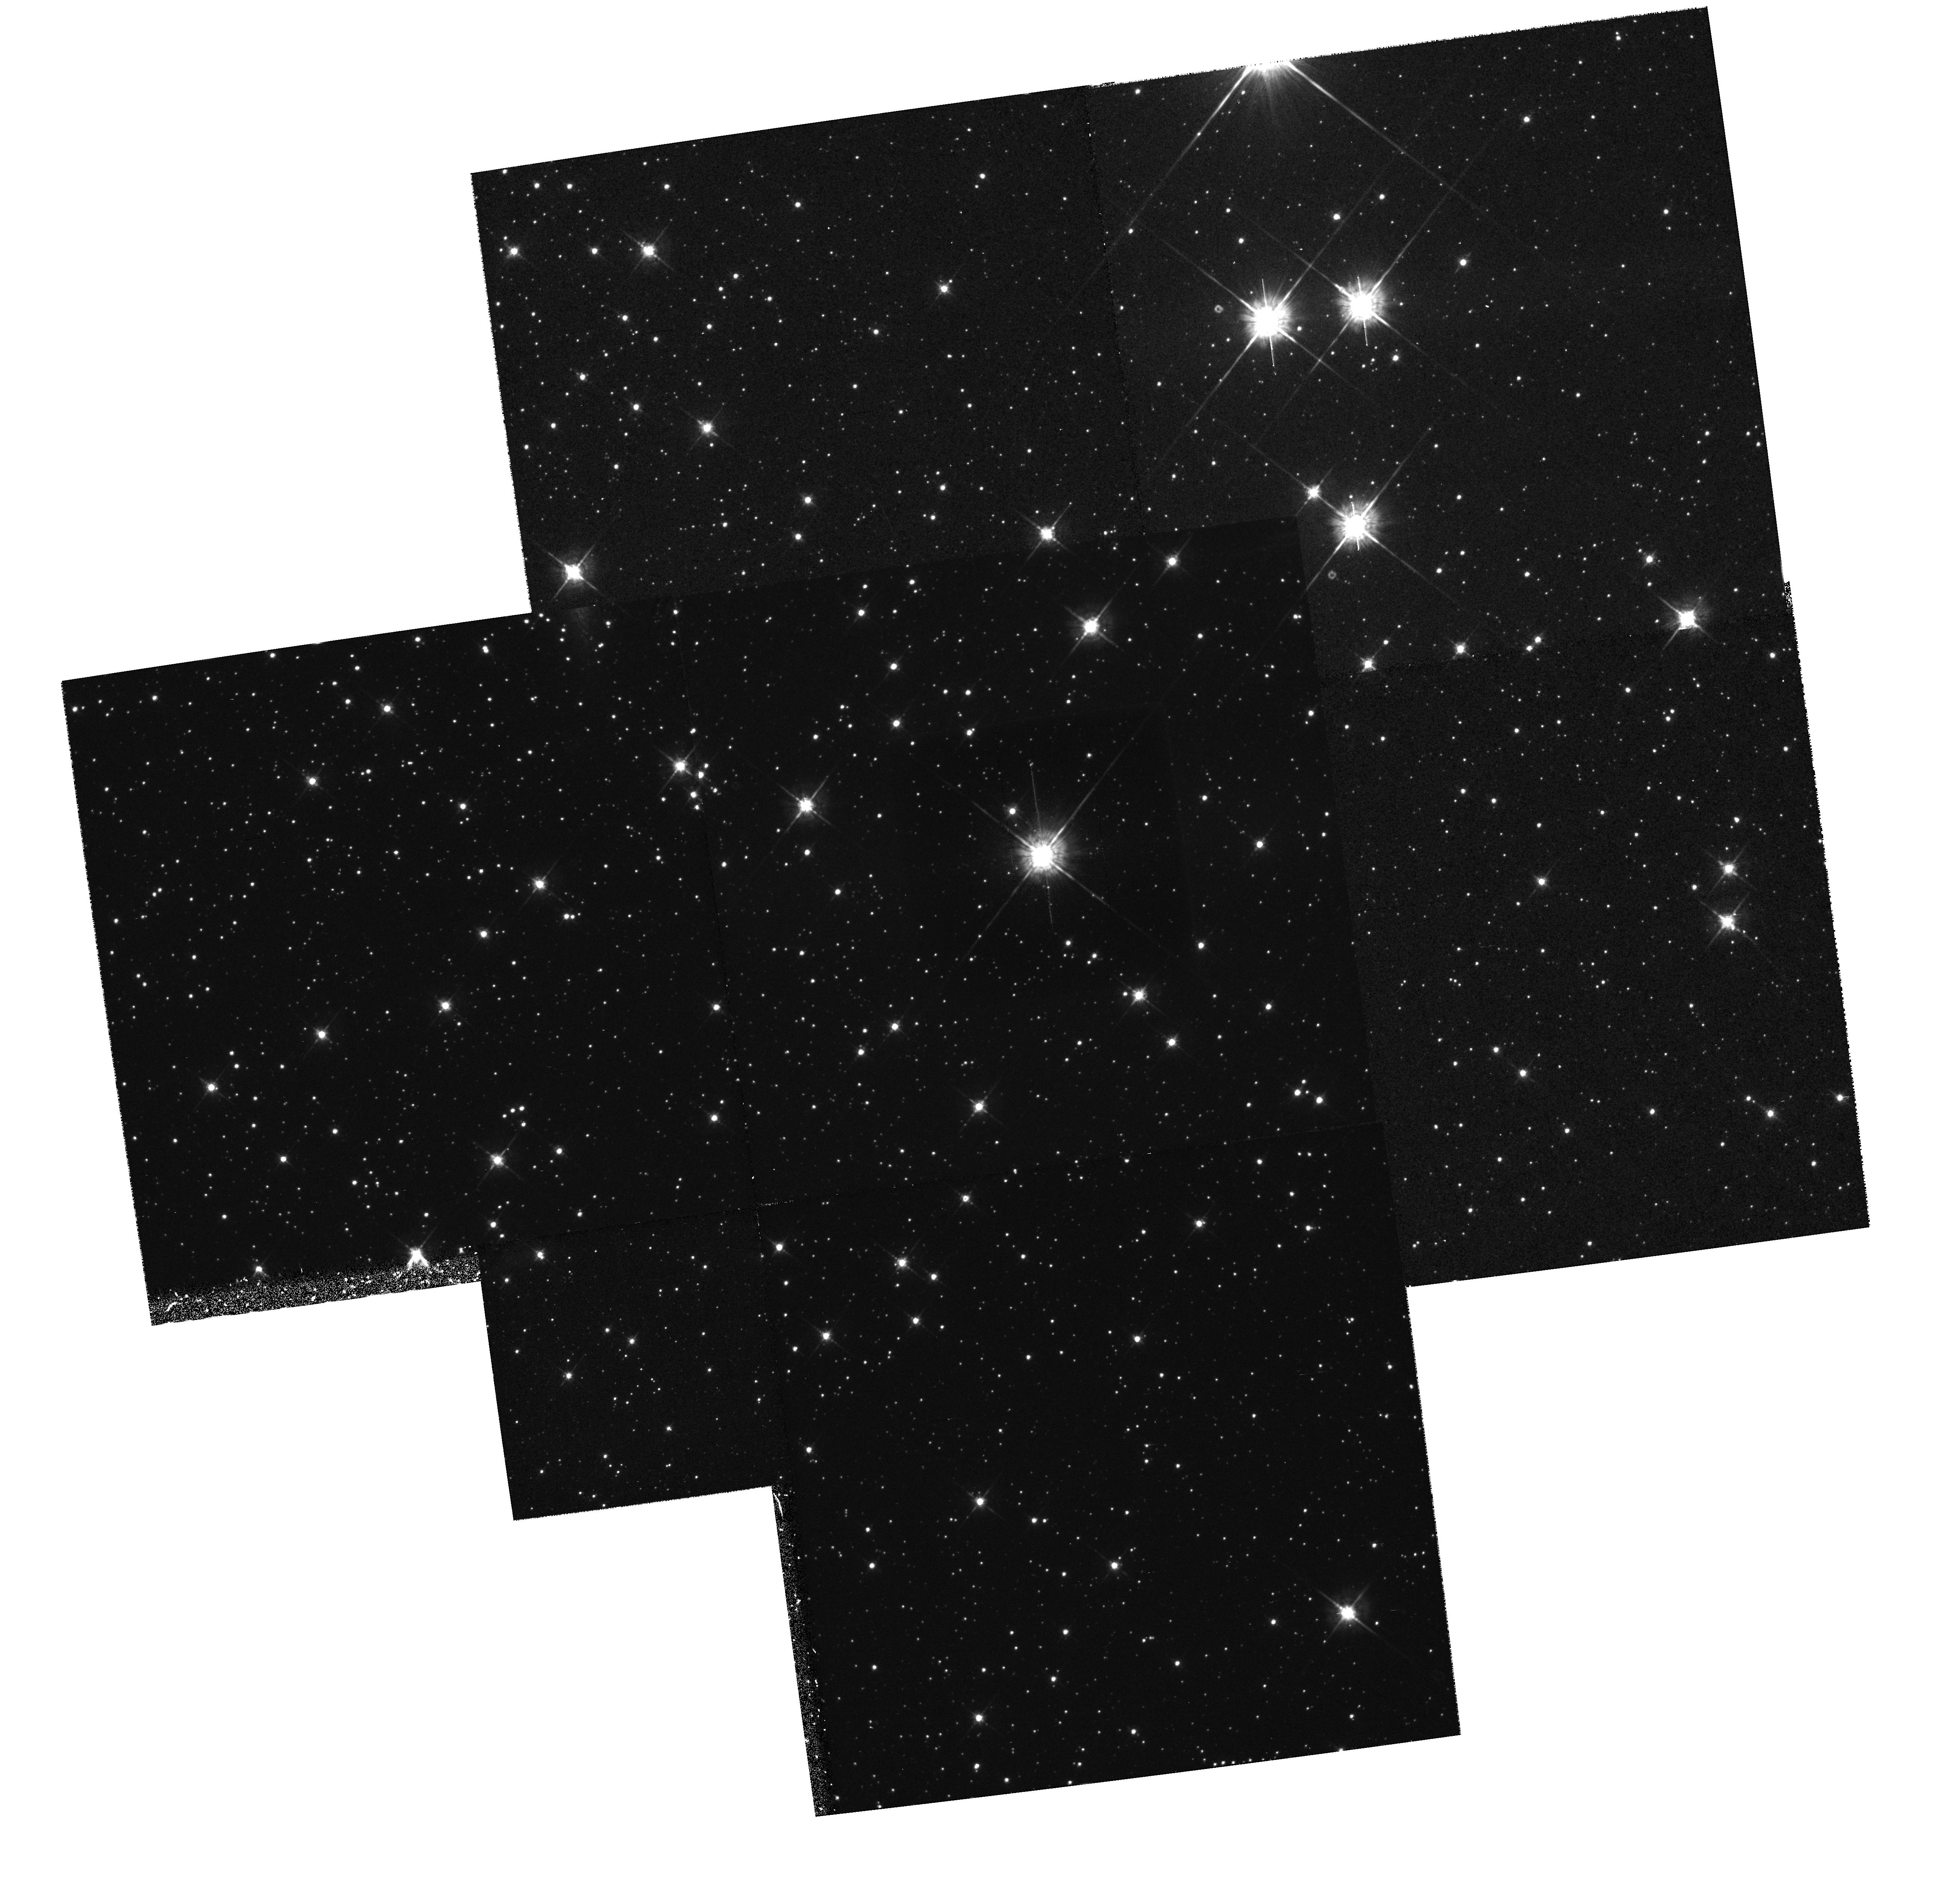
Target: SS433
Instrument: WFPC2/PC
Filter: F675W
Exposure: 1.3 h
Observation ID: hst_6279_01_wfpc2_pc_f675w_u2u501

MISCELLANEOUS (WC18): CYCLE 5 (PI: Hester, Jeff J.)

This WF/PC GTO program covers a small group of targets all but one of which are related to the birth and death of stars. These include the Crab, Eta Carina, SS433, and Cygnus Loop, and four bipolar outflow sources. In each case high spatial and S/N imaging will be conducted to better understand the morphology and motions in these unusual objects. Transmission grating, UV and V exposures of NGC 6712, a globular cluster with a central X-ray source, will be taken to identify sources with unusual spectra.